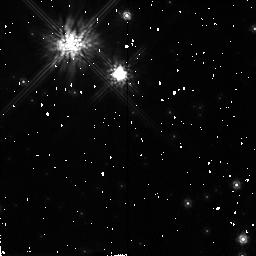
Target: GL752B. Instrument: NICMOS/NIC2. Filter: F160W. Exposure: 7 min. Observation ID: n4nf10010

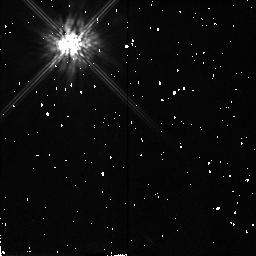
Target: LHS3003. Instrument: NICMOS/NIC2. Filter: F160W. Exposure: 7 min. Observation ID: n4nf31010

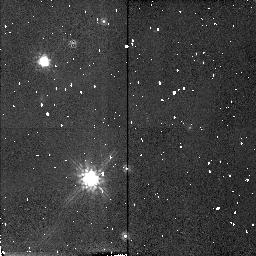
Target: G173-39. Instrument: NICMOS/NIC2. Filter: F160W. Exposure: 8 min. Observation ID: n4nf40010

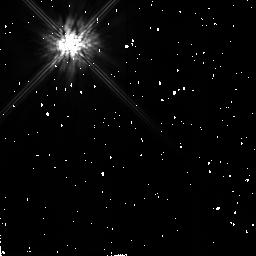
Target: GL83.1. Instrument: NICMOS/NIC2. Filter: F160W. Exposure: 5 min. Observation ID: n4nf06010

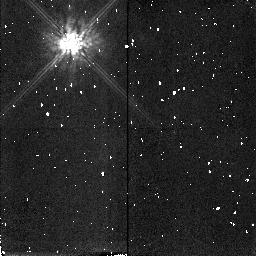
Target: TVLM513-46546. Instrument: NICMOS/NIC2. Filter: F160W. Exposure: 7 min. Observation ID: n4nf55010

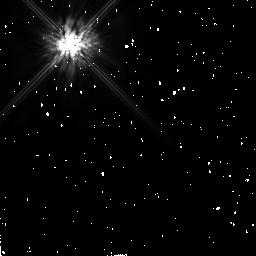
Target: GL905. Instrument: NICMOS/NIC2. Filter: F160W. Exposure: 7 min. Observation ID: n4nf12010

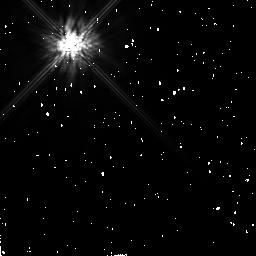
Target: GL445. Instrument: NICMOS/NIC2. Filter: F160W. Exposure: 10 min. Observation ID: n4nf48010

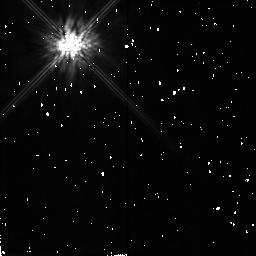
Target: PS176. Instrument: NICMOS/NIC2. Filter: F160W. Exposure: 7 min. Observation ID: n4nf38010

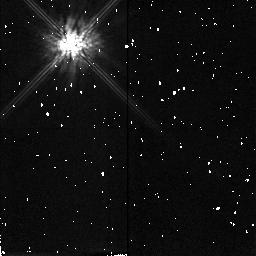
Target: LP944-20. Instrument: NICMOS/NIC2. Filter: F160W. Exposure: 8 min. Observation ID: n4nf41010

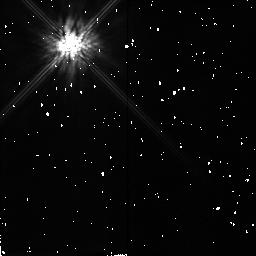
Target: LP263-64. Instrument: NICMOS/NIC2. Filter: F160W. Exposure: 8 min. Observation ID: n4nf28010

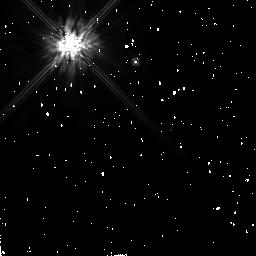
Target: G99-49. Instrument: NICMOS/NIC2. Filter: F160W. Exposure: 7 min. Observation ID: n4nf16010

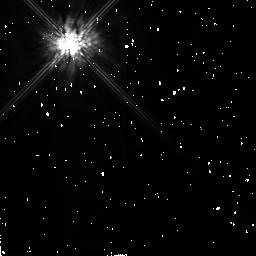
Target: GJ1111. Instrument: NICMOS/NIC2. Filter: F160W. Exposure: 7 min. Observation ID: n4nf18010

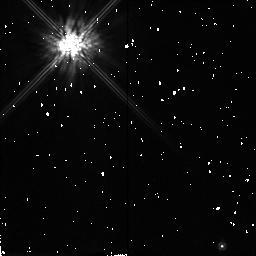
Target: GJ1285. Instrument: NICMOS/NIC2. Filter: F160W. Exposure: 7 min. Observation ID: n4nf63010

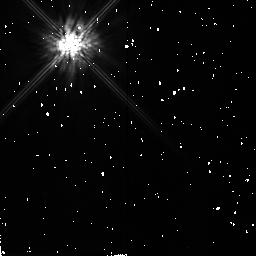
Target: LP390-16. Instrument: NICMOS/NIC2. Filter: F160W. Exposure: 7 min. Observation ID: n4nf61010

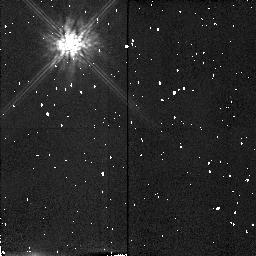
Target: BRI0021-0214. Instrument: NICMOS/NIC2. Filter: F160W. Exposure: 7 min. Observation ID: n4nf04010

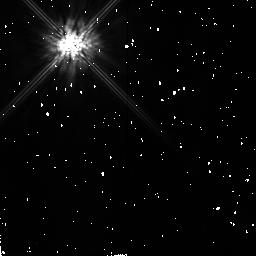
Target: GJ1156. Instrument: NICMOS/NIC2. Filter: F160W. Exposure: 7 min. Observation ID: n4nf50010

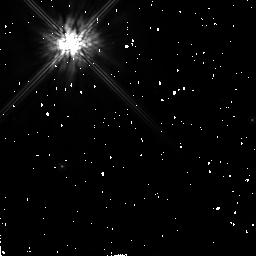
Target: GL729. Instrument: NICMOS/NIC2. Filter: F160W. Exposure: 7 min. Observation ID: n4nf08010

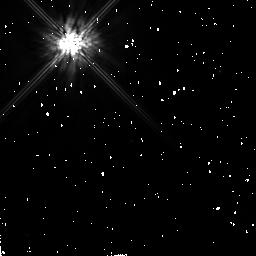
Target: GL693. Instrument: NICMOS/NIC2. Filter: F160W. Exposure: 9 min. Observation ID: n4nf59010

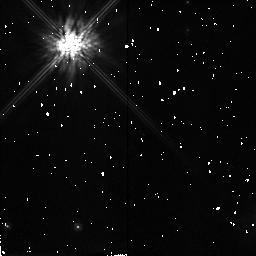
Target: GL644C. Instrument: NICMOS/NIC2. Filter: F160W. Exposure: 7 min. Observation ID: n4nf34010

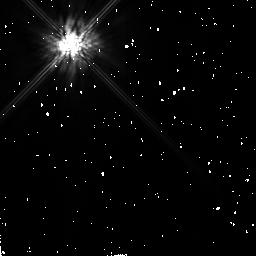
Target: GL54.1. Instrument: NICMOS/NIC2. Filter: F160W. Exposure: 7 min. Observation ID: n4nf13010

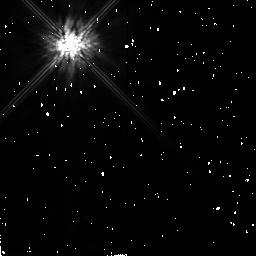
Target: GJ1002. Instrument: NICMOS/NIC2. Filter: F160W. Exposure: 7 min. Observation ID: n4nf02010

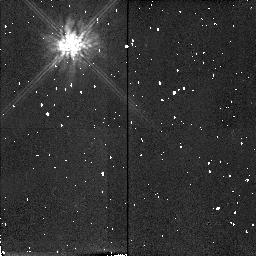
Target: LHS2026. Instrument: NICMOS/NIC2. Filter: F160W. Exposure: 7 min. Observation ID: n4nf19010

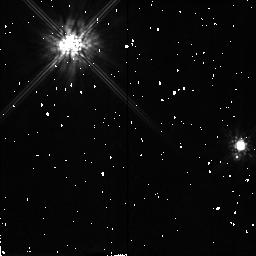
Target: LHS2320. Instrument: NICMOS/NIC2. Filter: F160W. Exposure: 7 min. Observation ID: n4nf45010

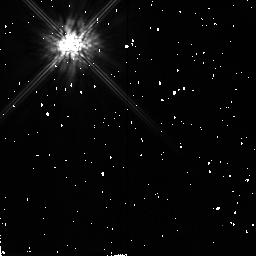
Target: LHS292. Instrument: NICMOS/NIC2. Filter: F160W. Exposure: 7 min. Observation ID: n4nf23010

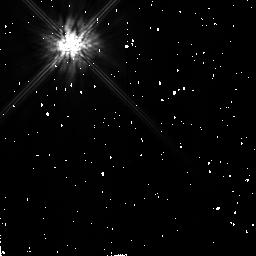
Target: GL207.1. Instrument: NICMOS/NIC2. Filter: F160W. Exposure: 7 min. Observation ID: n4nf44010

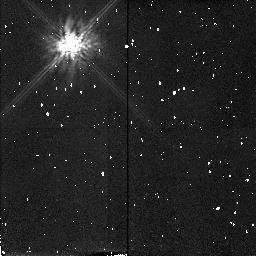
Target: LHS2924. Instrument: NICMOS/NIC2. Filter: F160W. Exposure: 8 min. Observation ID: n4nf54010

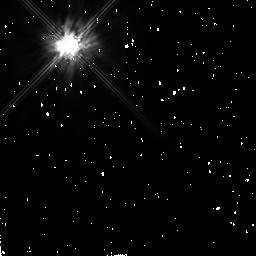
Target: G165-8. Instrument: NICMOS/NIC2. Filter: F160W. Exposure: 7 min. Observation ID: n4nf30010

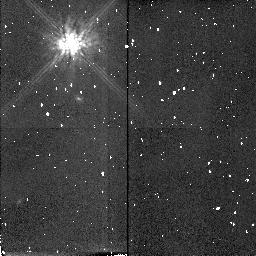
Target: TVLM868-110639. Instrument: NICMOS/NIC2. Filter: F160W. Exposure: 7 min. Observation ID: n4nf58010

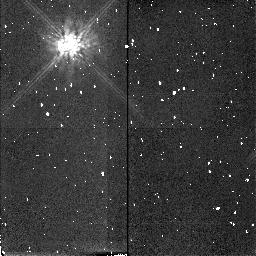
Target: BRI1222-1222. Instrument: NICMOS/NIC2. Filter: F160W. Exposure: 7 min. Observation ID: n4nf51010

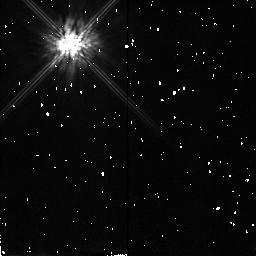
Target: LHS3003. Instrument: NICMOS/NIC2. Filter: F160W. Exposure: 7 min. Observation ID: n4nf32010

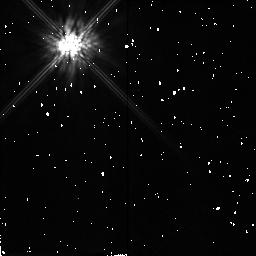
Target: PS176. Instrument: NICMOS/NIC2. Filter: F160W. Exposure: 7 min. Observation ID: n4nf37010

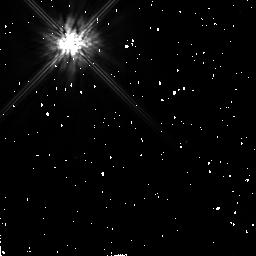
Target: GL693. Instrument: NICMOS/NIC2. Filter: F160W. Exposure: 9 min. Observation ID: n4nf60010

A Search for Low Mass/Sub-Luminous Companions to M-Stars (PI: Schneider, Glenn)

Knowledge of stellar and sub-stellar masses and luminosities at and below the ~0.08 M(sun) H-burning limit is of fundamental importance in many inter-related areas such as the determination of the stellar mass function at the lowest masses, the theory of stellar evolution, the study of the end of the main sequence, the search for galactic missing mass, and the resolution of age/evolution issues. Yet, this transition region between low-mass stars and giant planets is poorly understood and ill-observed. Until very recently, with the discovery of the brown dwarf companion to GL 229, the very existence of such objects remained in the conjectural realm. To make further progress at the low end of the mass function, additional objects must first be found. NICMOS provides potentially fruitful hunting grounds in which to search for such transitional objects over parameter spaces which do not overlap with ground-based capabilities. Our investigation will carry out a coronagraphic imaging program aimed at discovering close companions to M-dwarfs which are (a) nearby (d<6pc) with spectral types later than ~M3.5, (b) young (age<~100 Myr) with d<~25pc, and (c) spectrally the latest known (types>~M8.5). With these findings, one may address such fundamental questions as: Is there a continuity of objects across the sub-stellar mass spectrum bridging the main sequence to planetary objects? What is their frequency of occurrence? At what distances will they be found from their primaries? And, what implications will these discoveries have for our understanding of stellar/planetary formation mechanisms?